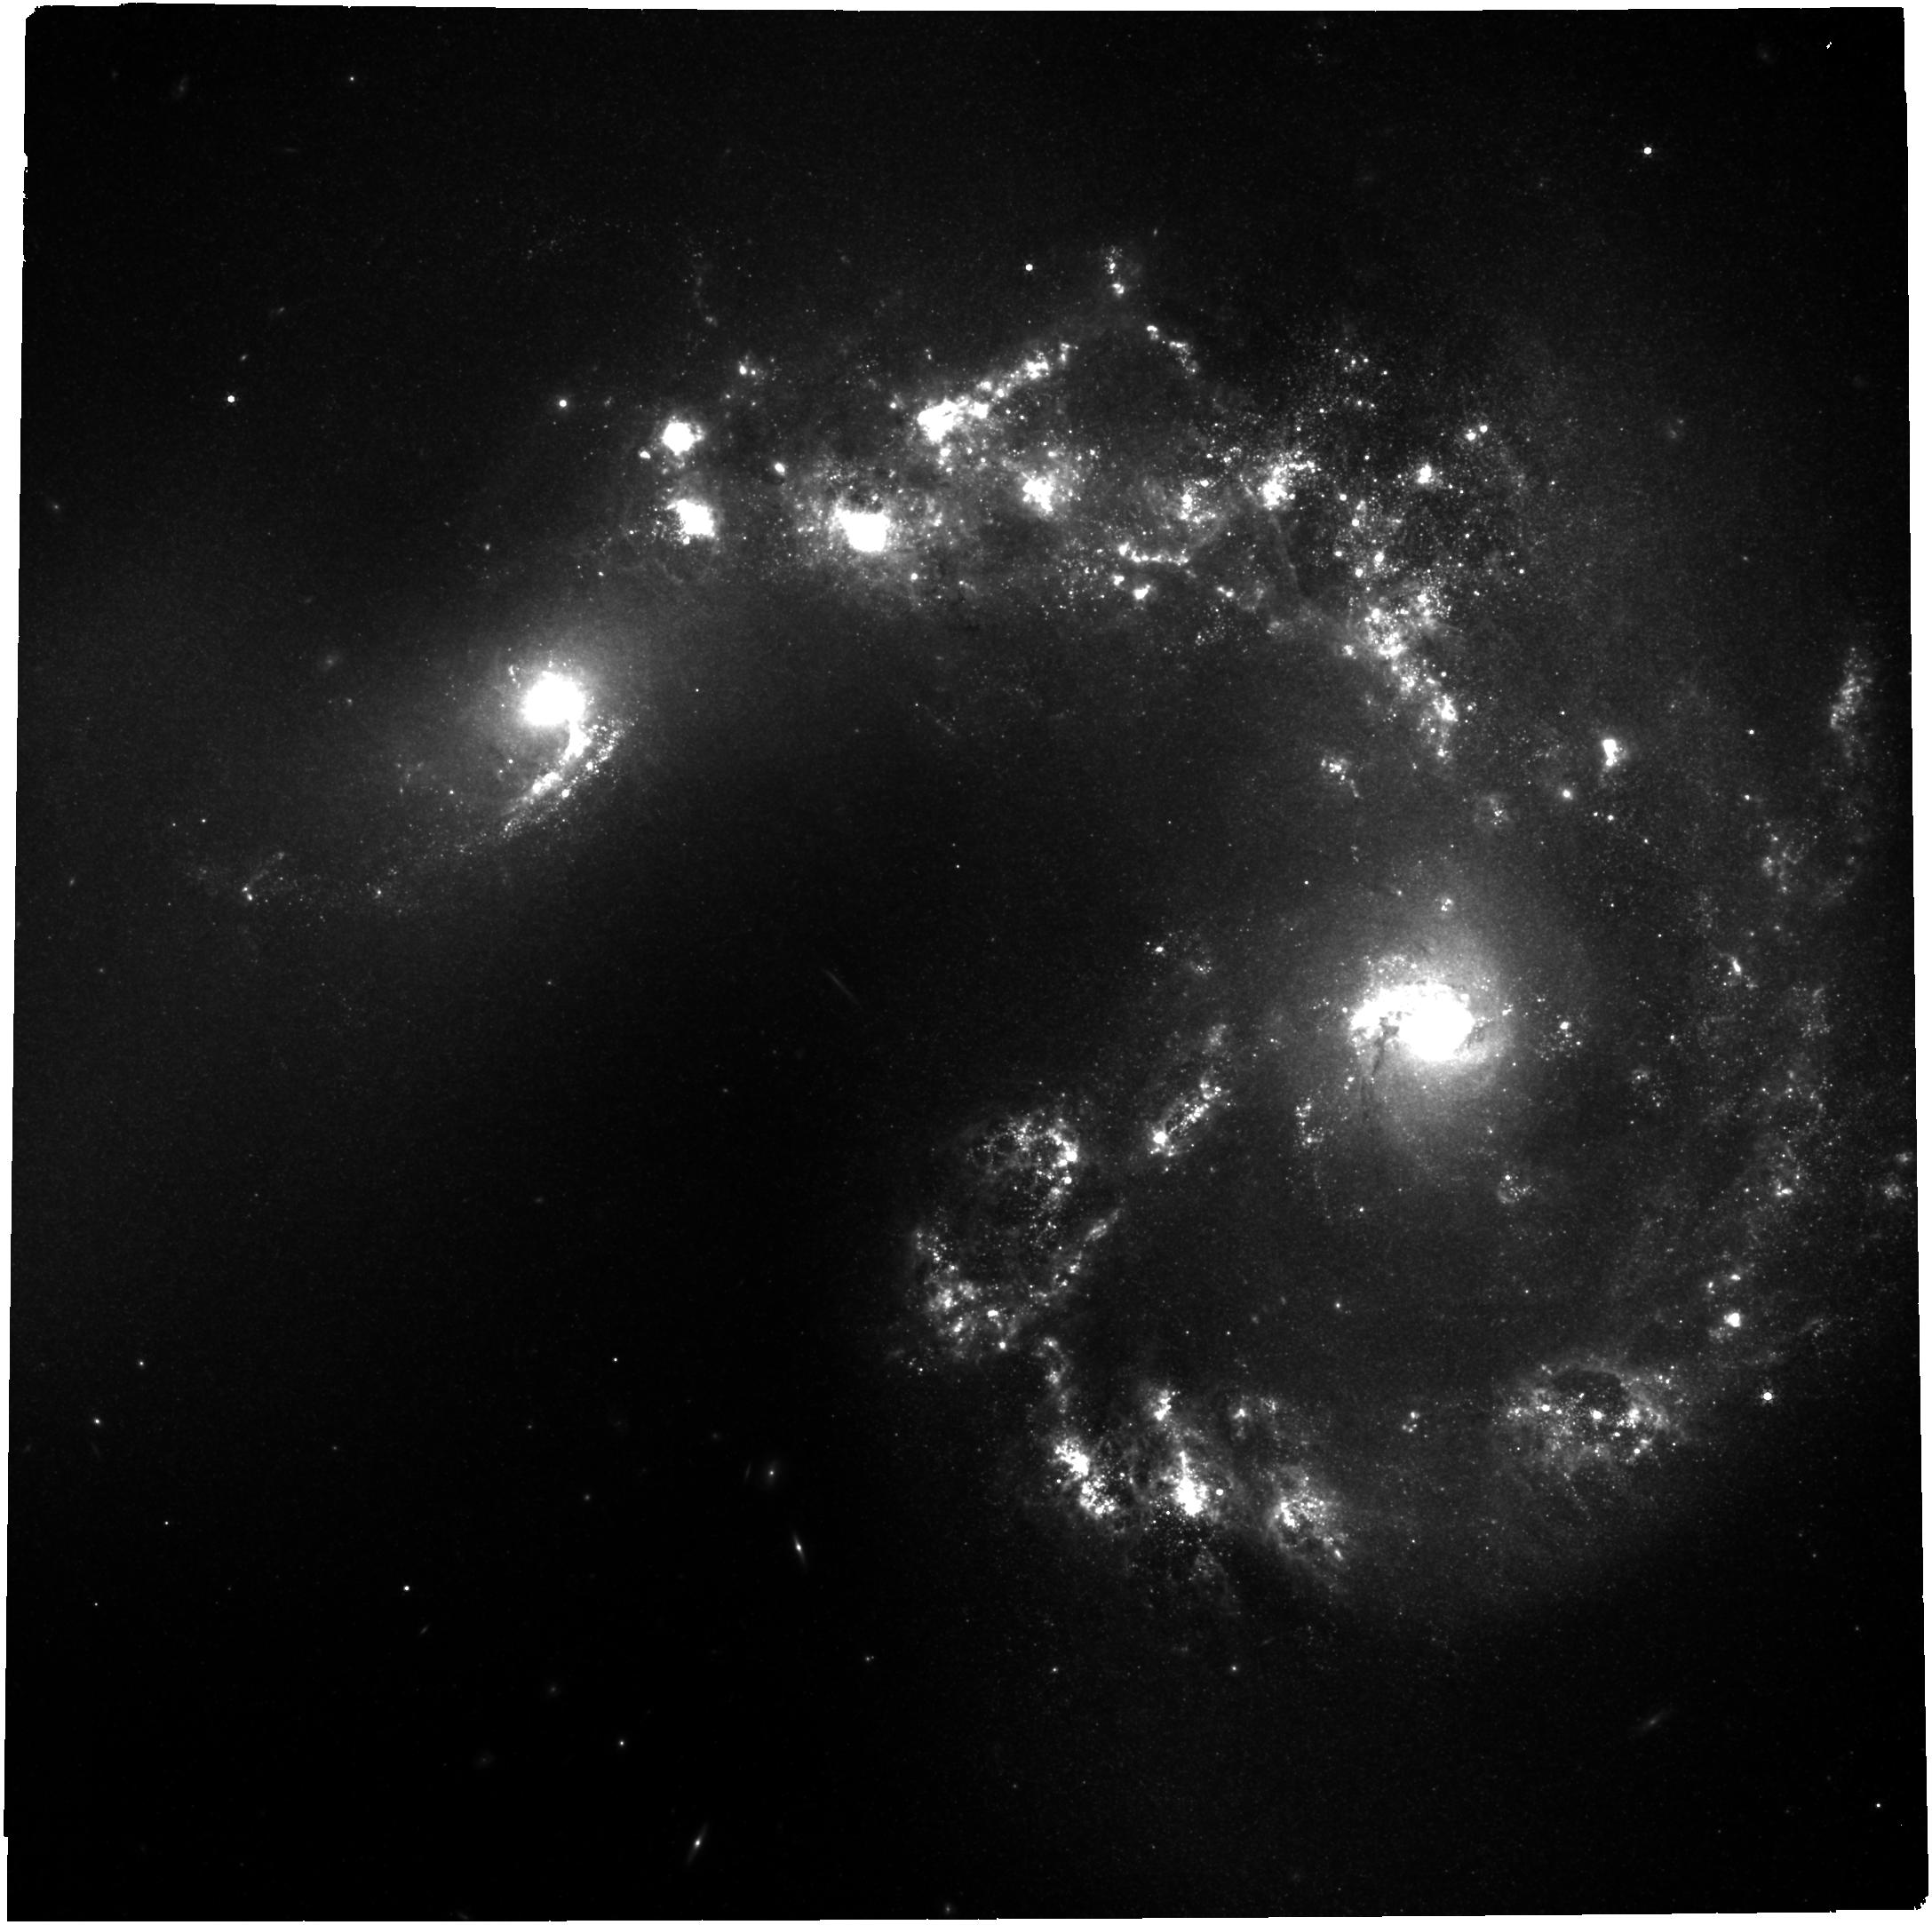
Target: ANTENNAE-NIRCAM. Instrument: NIRCAM. Filter: F335M. Exposure: 1 h. Observation ID: jw02581-o001_t001_nircam_clear-f335m

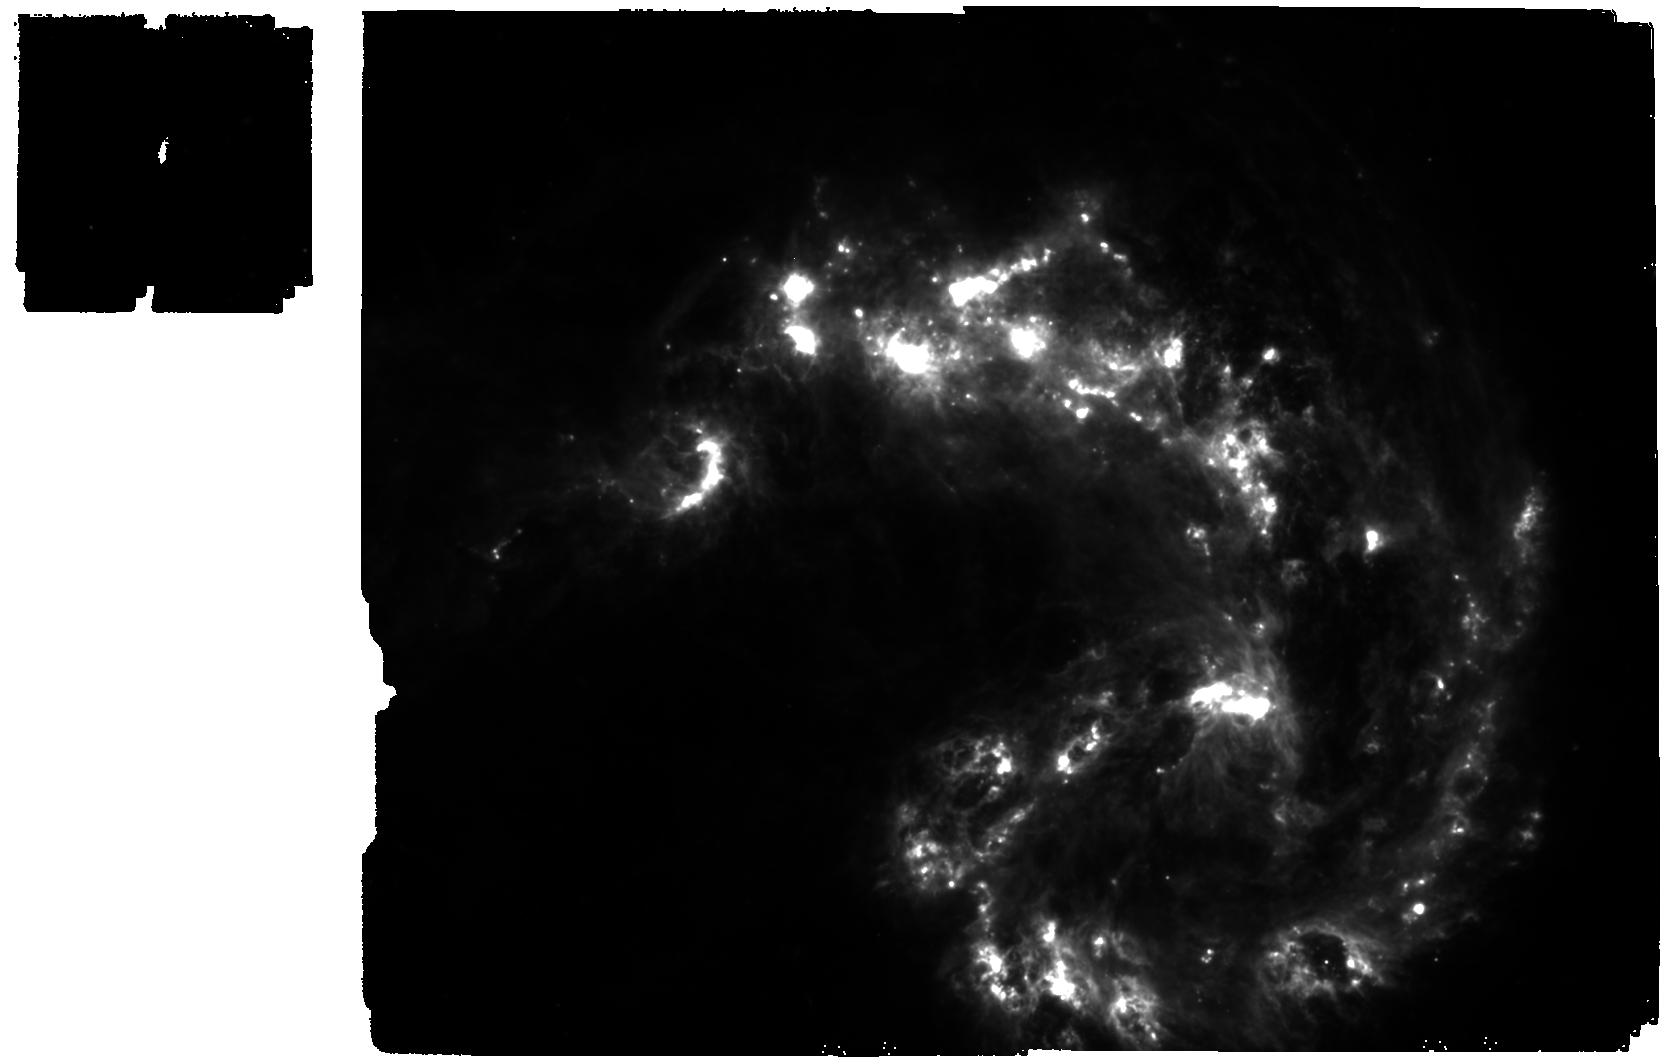
Target: ANTENNAE-MIRI. Instrument: MIRI. Filter: F770W. Exposure: 8 min. Observation ID: jw02581-o002_t002_miri_f770w

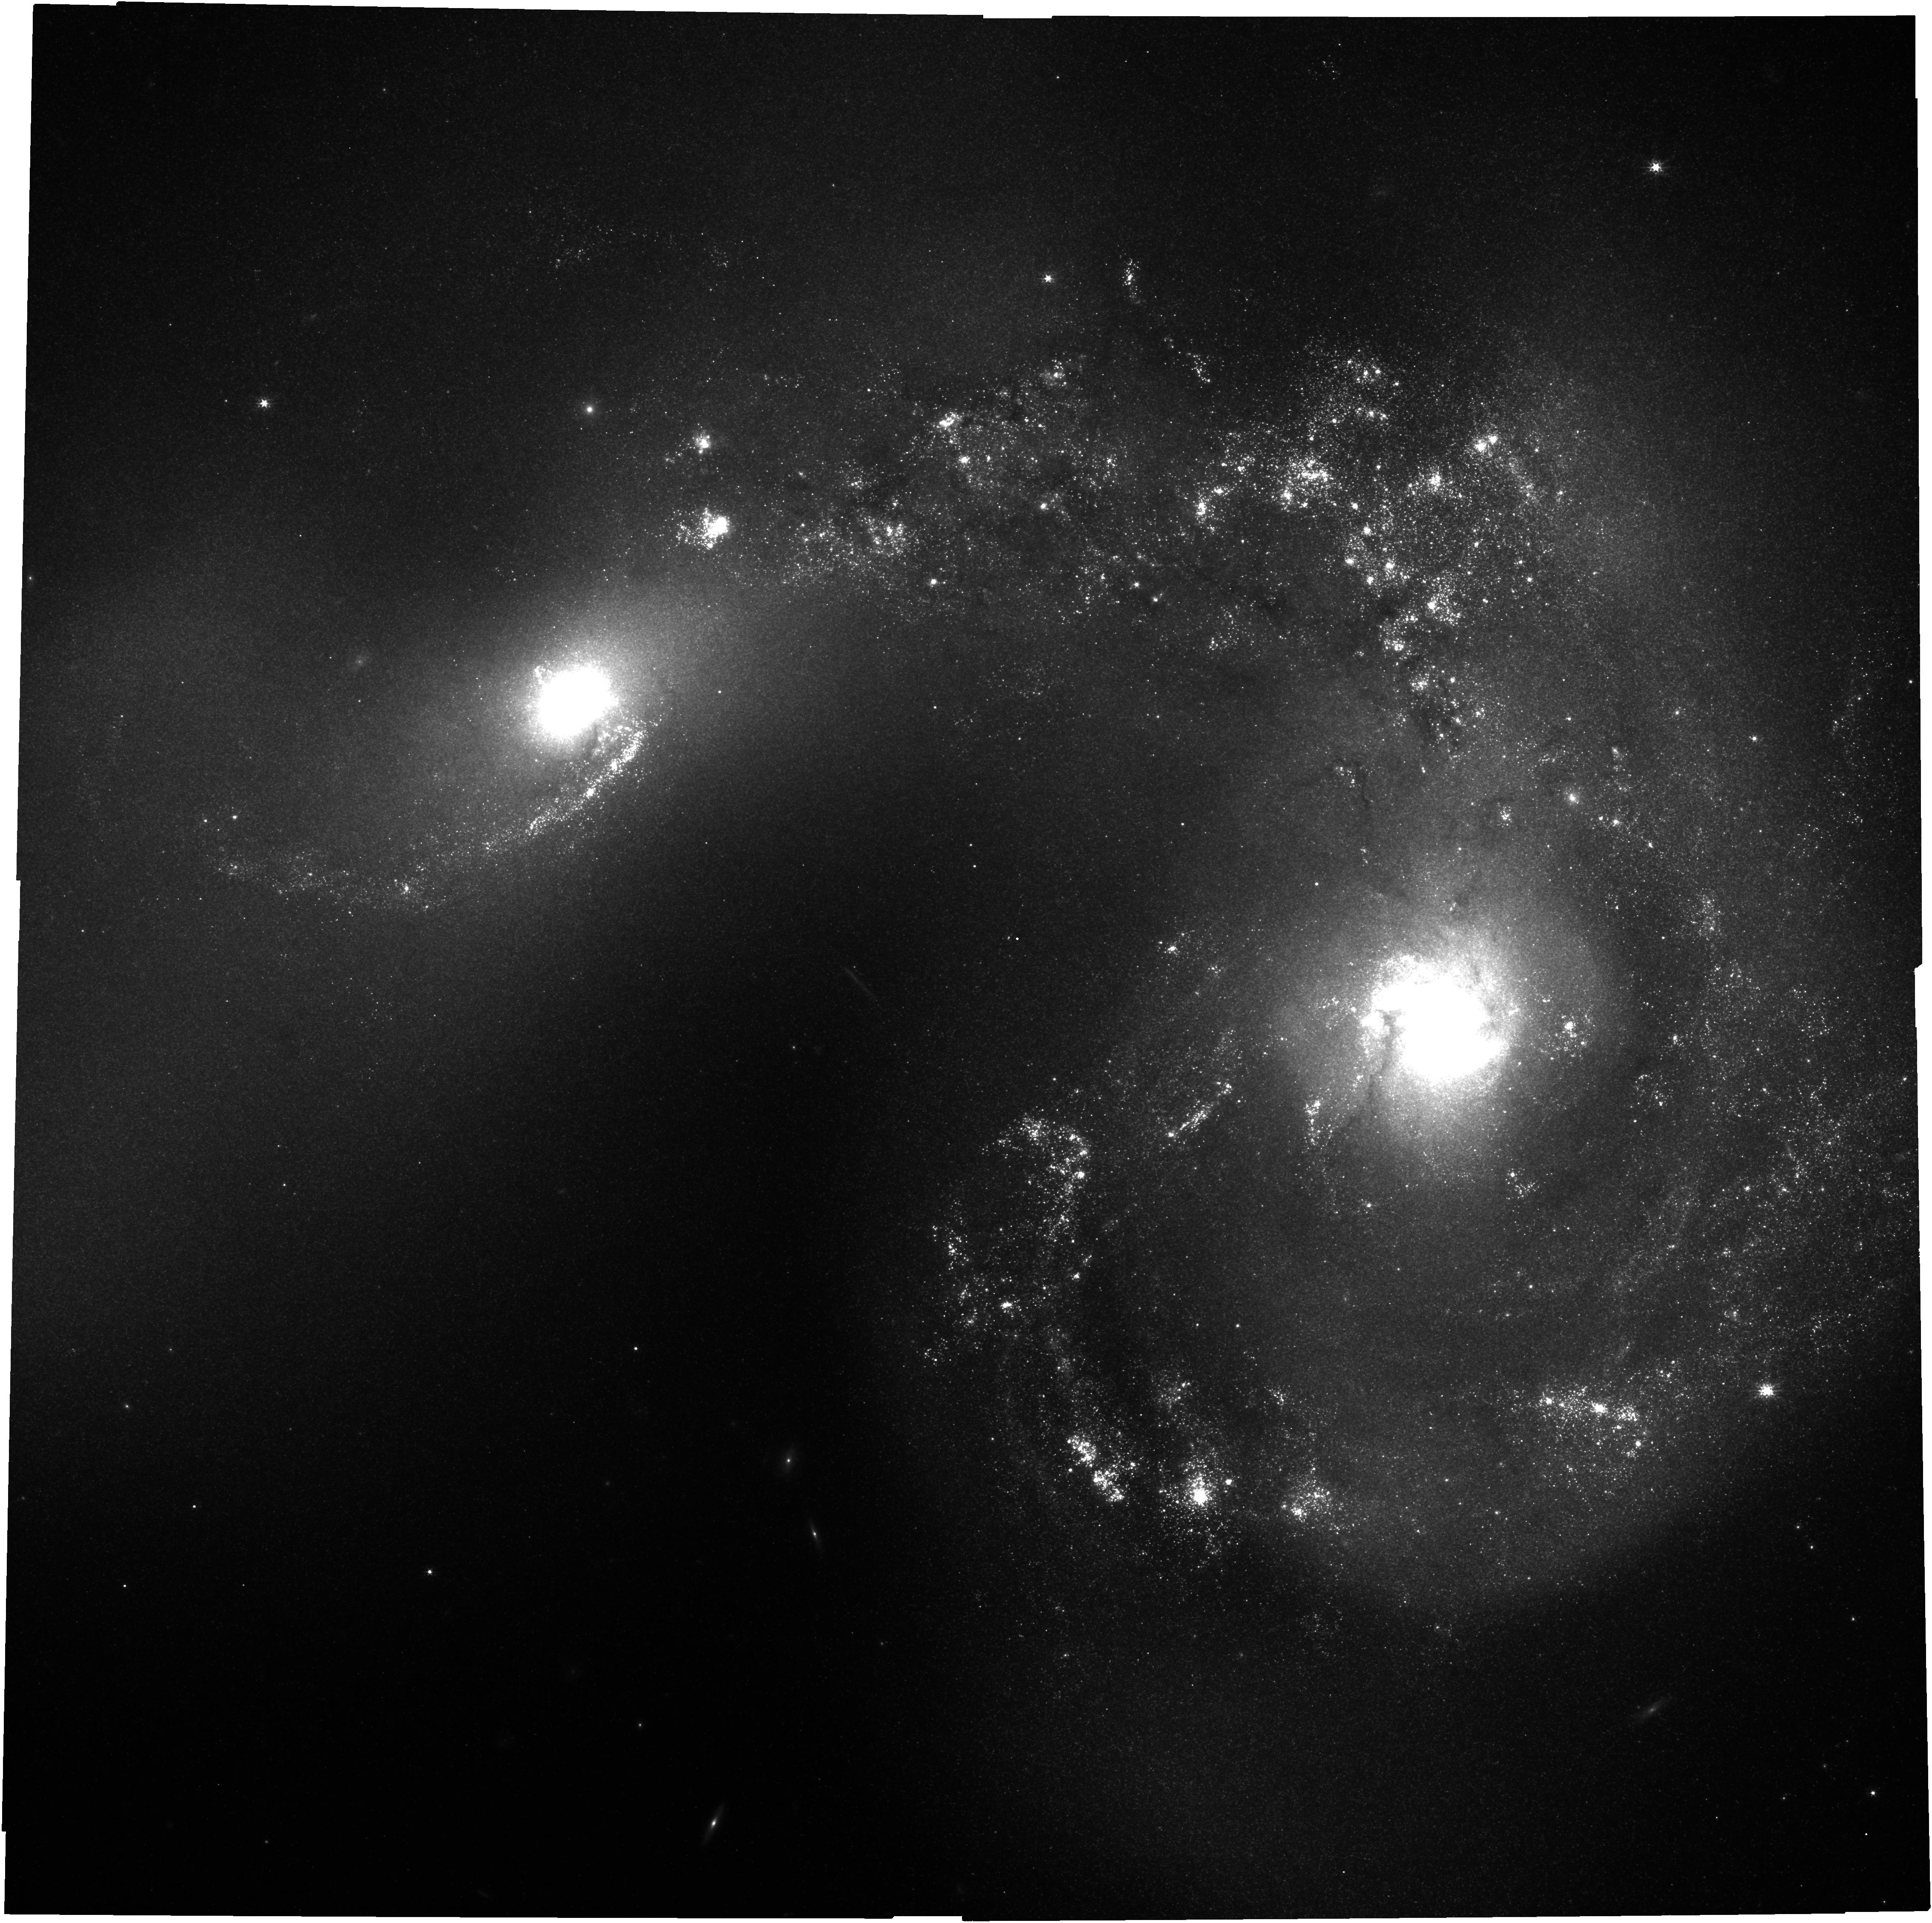
Target: ANTENNAE-NIRCAM. Instrument: NIRCAM. Filter: F150W. Exposure: 2.1 h. Observation ID: jw02581-o001_t001_nircam_clear-f150w

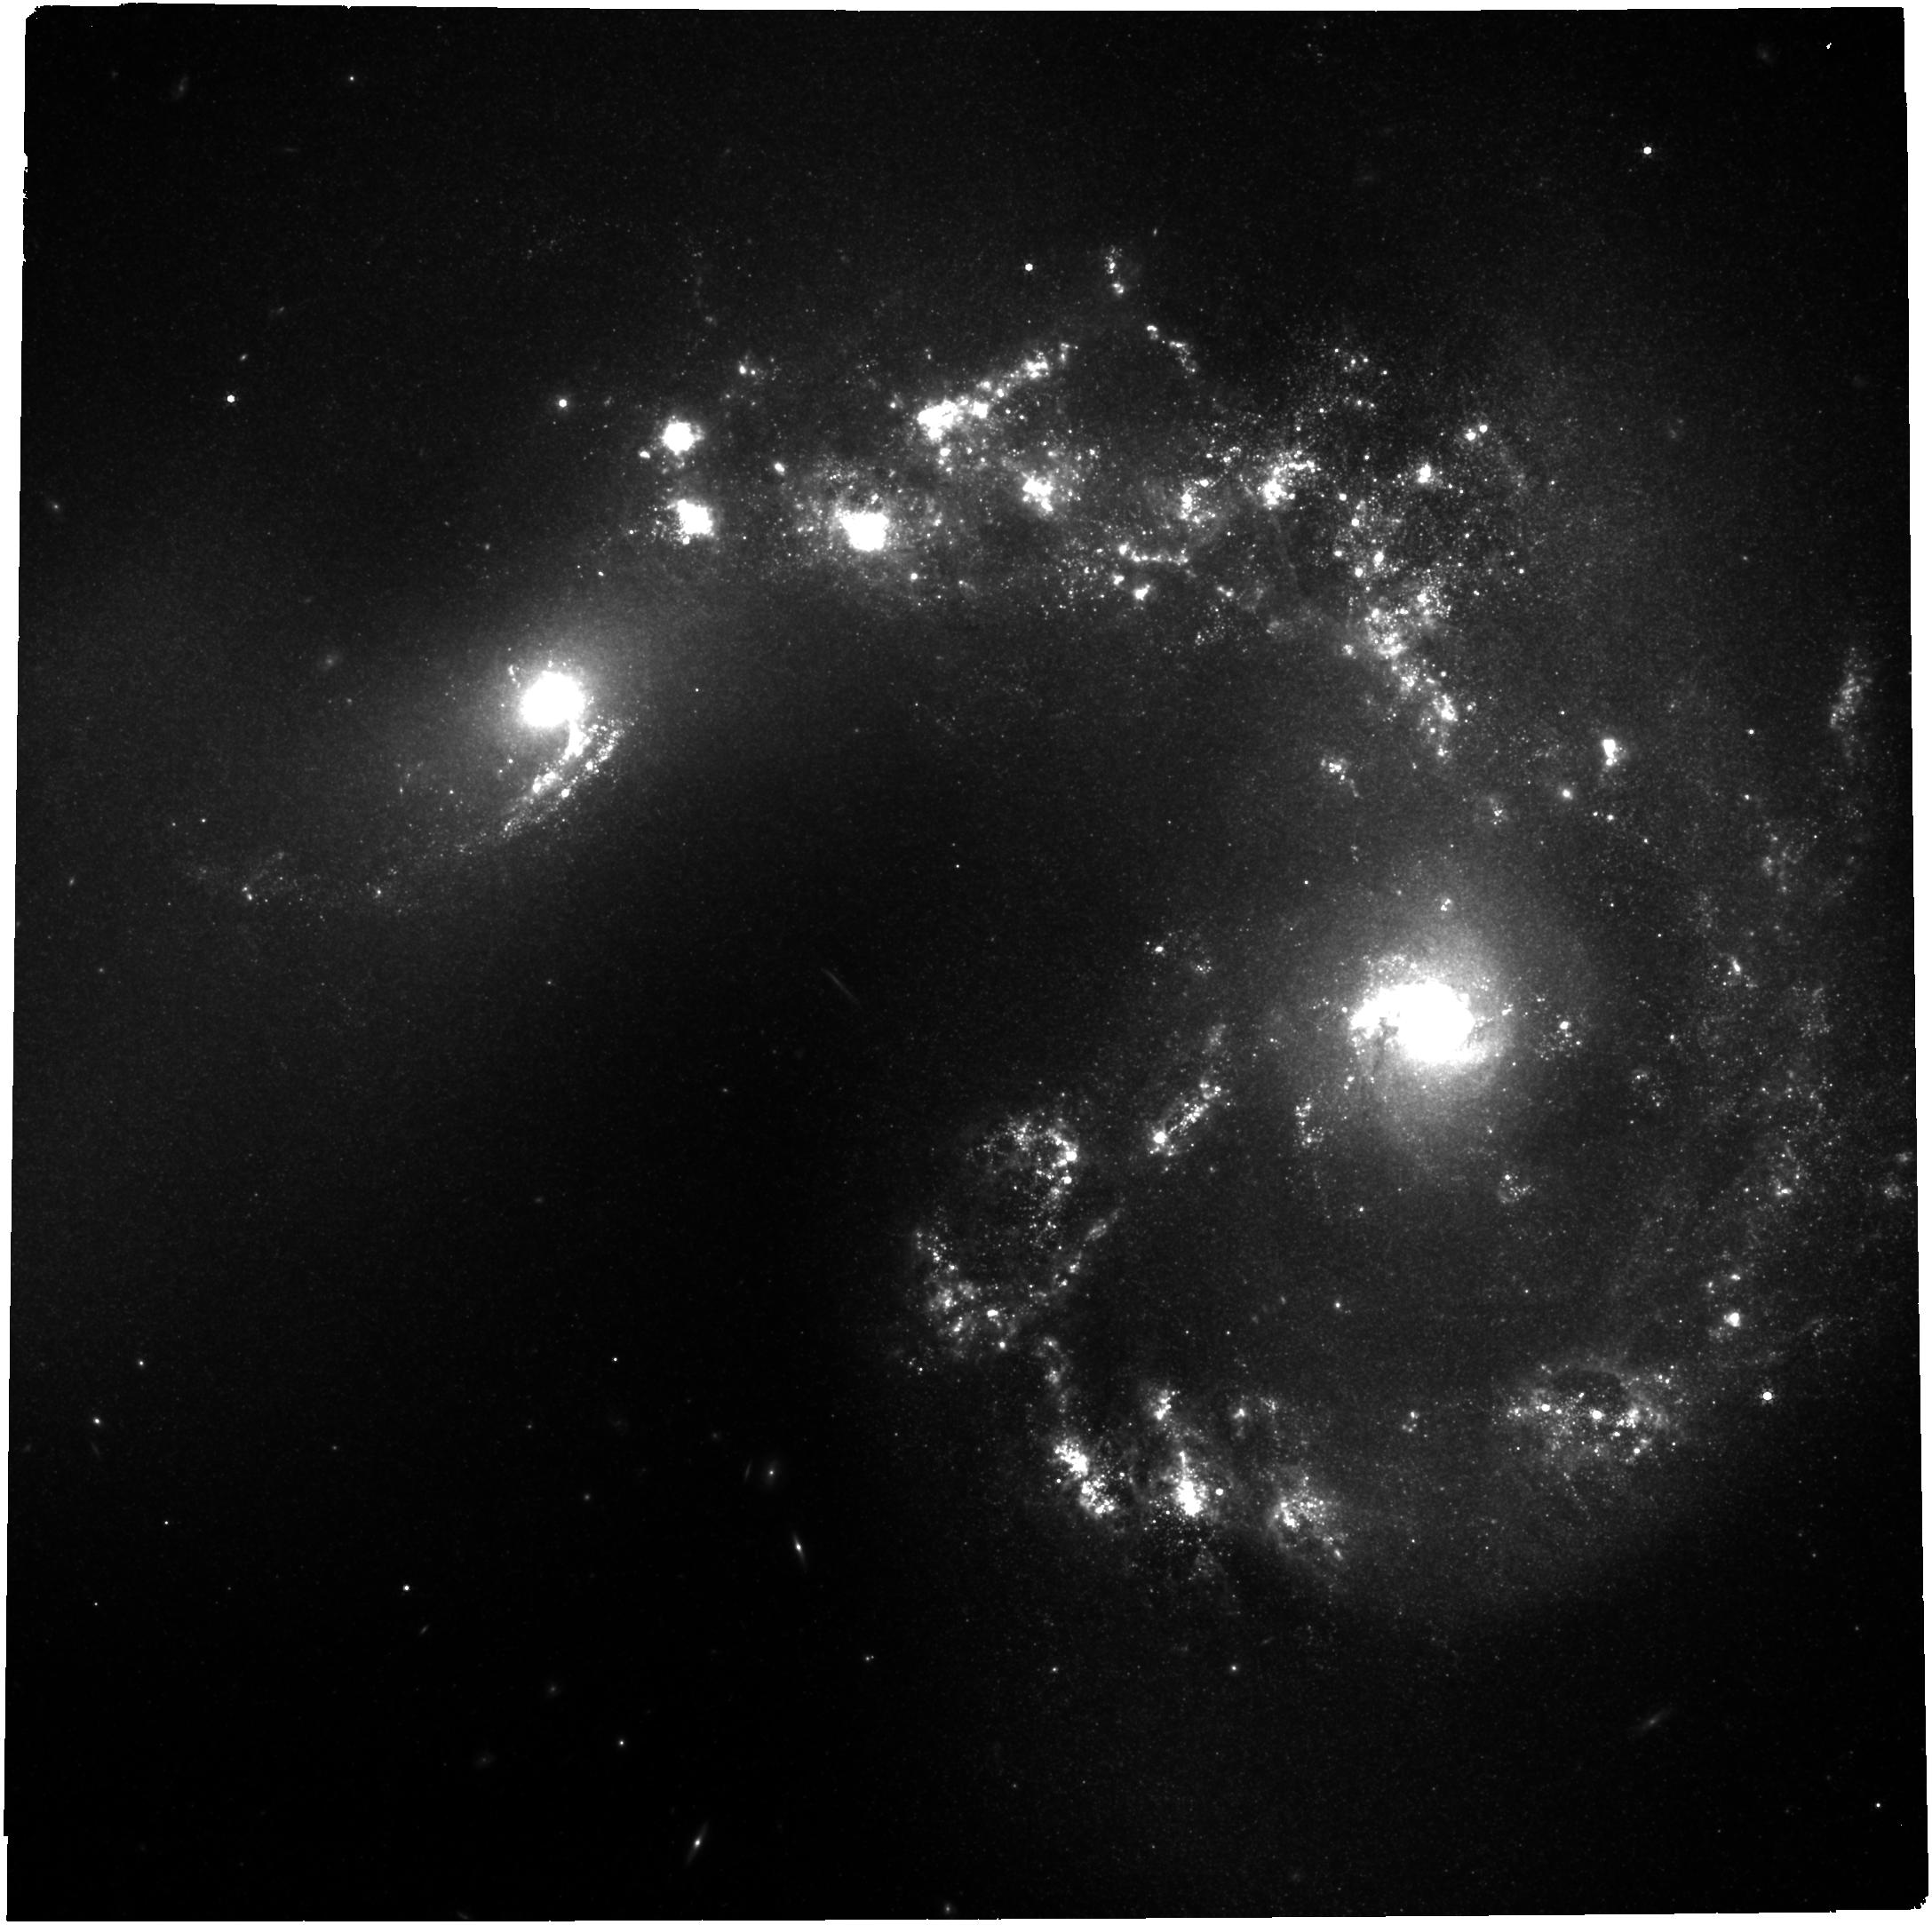
Target: ANTENNAE-NIRCAM. Instrument: NIRCAM. Filter: F360M. Exposure: 1 h. Observation ID: jw02581-o001_t001_nircam_clear-f360m

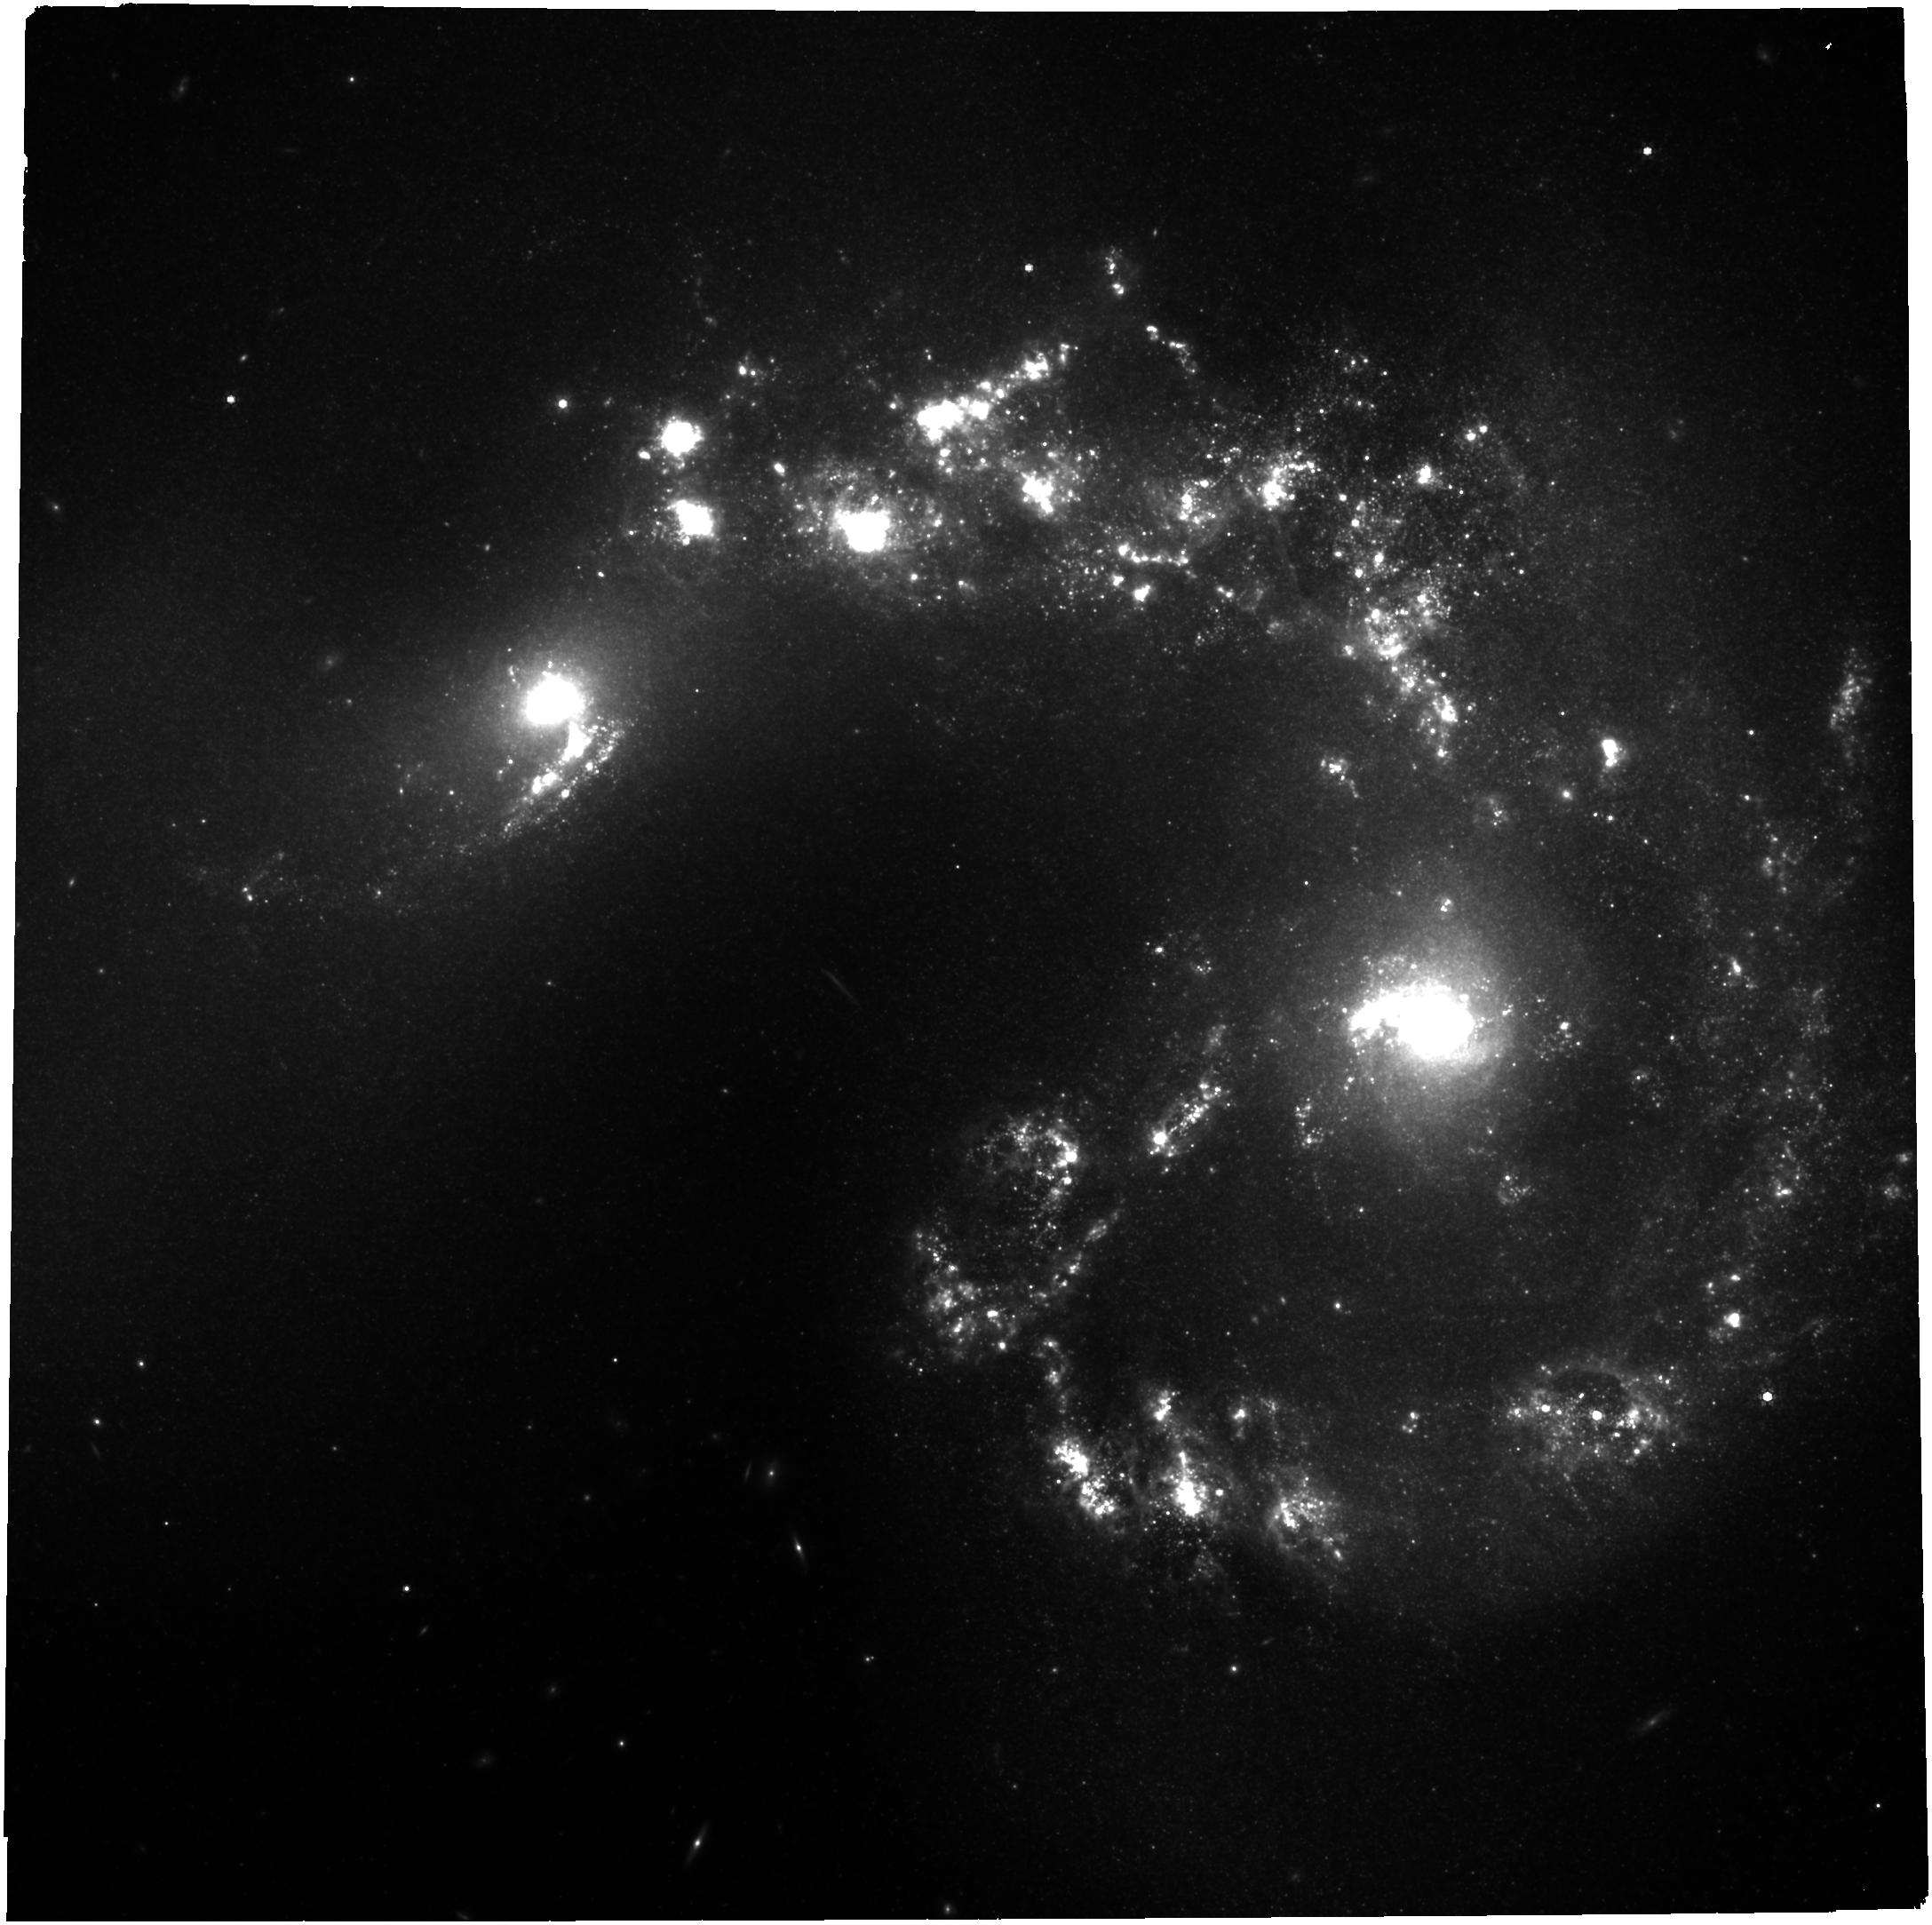
Target: ANTENNAE-NIRCAM. Instrument: NIRCAM. Filter: F410M. Exposure: 1 h. Observation ID: jw02581-o001_t001_nircam_clear-f410m

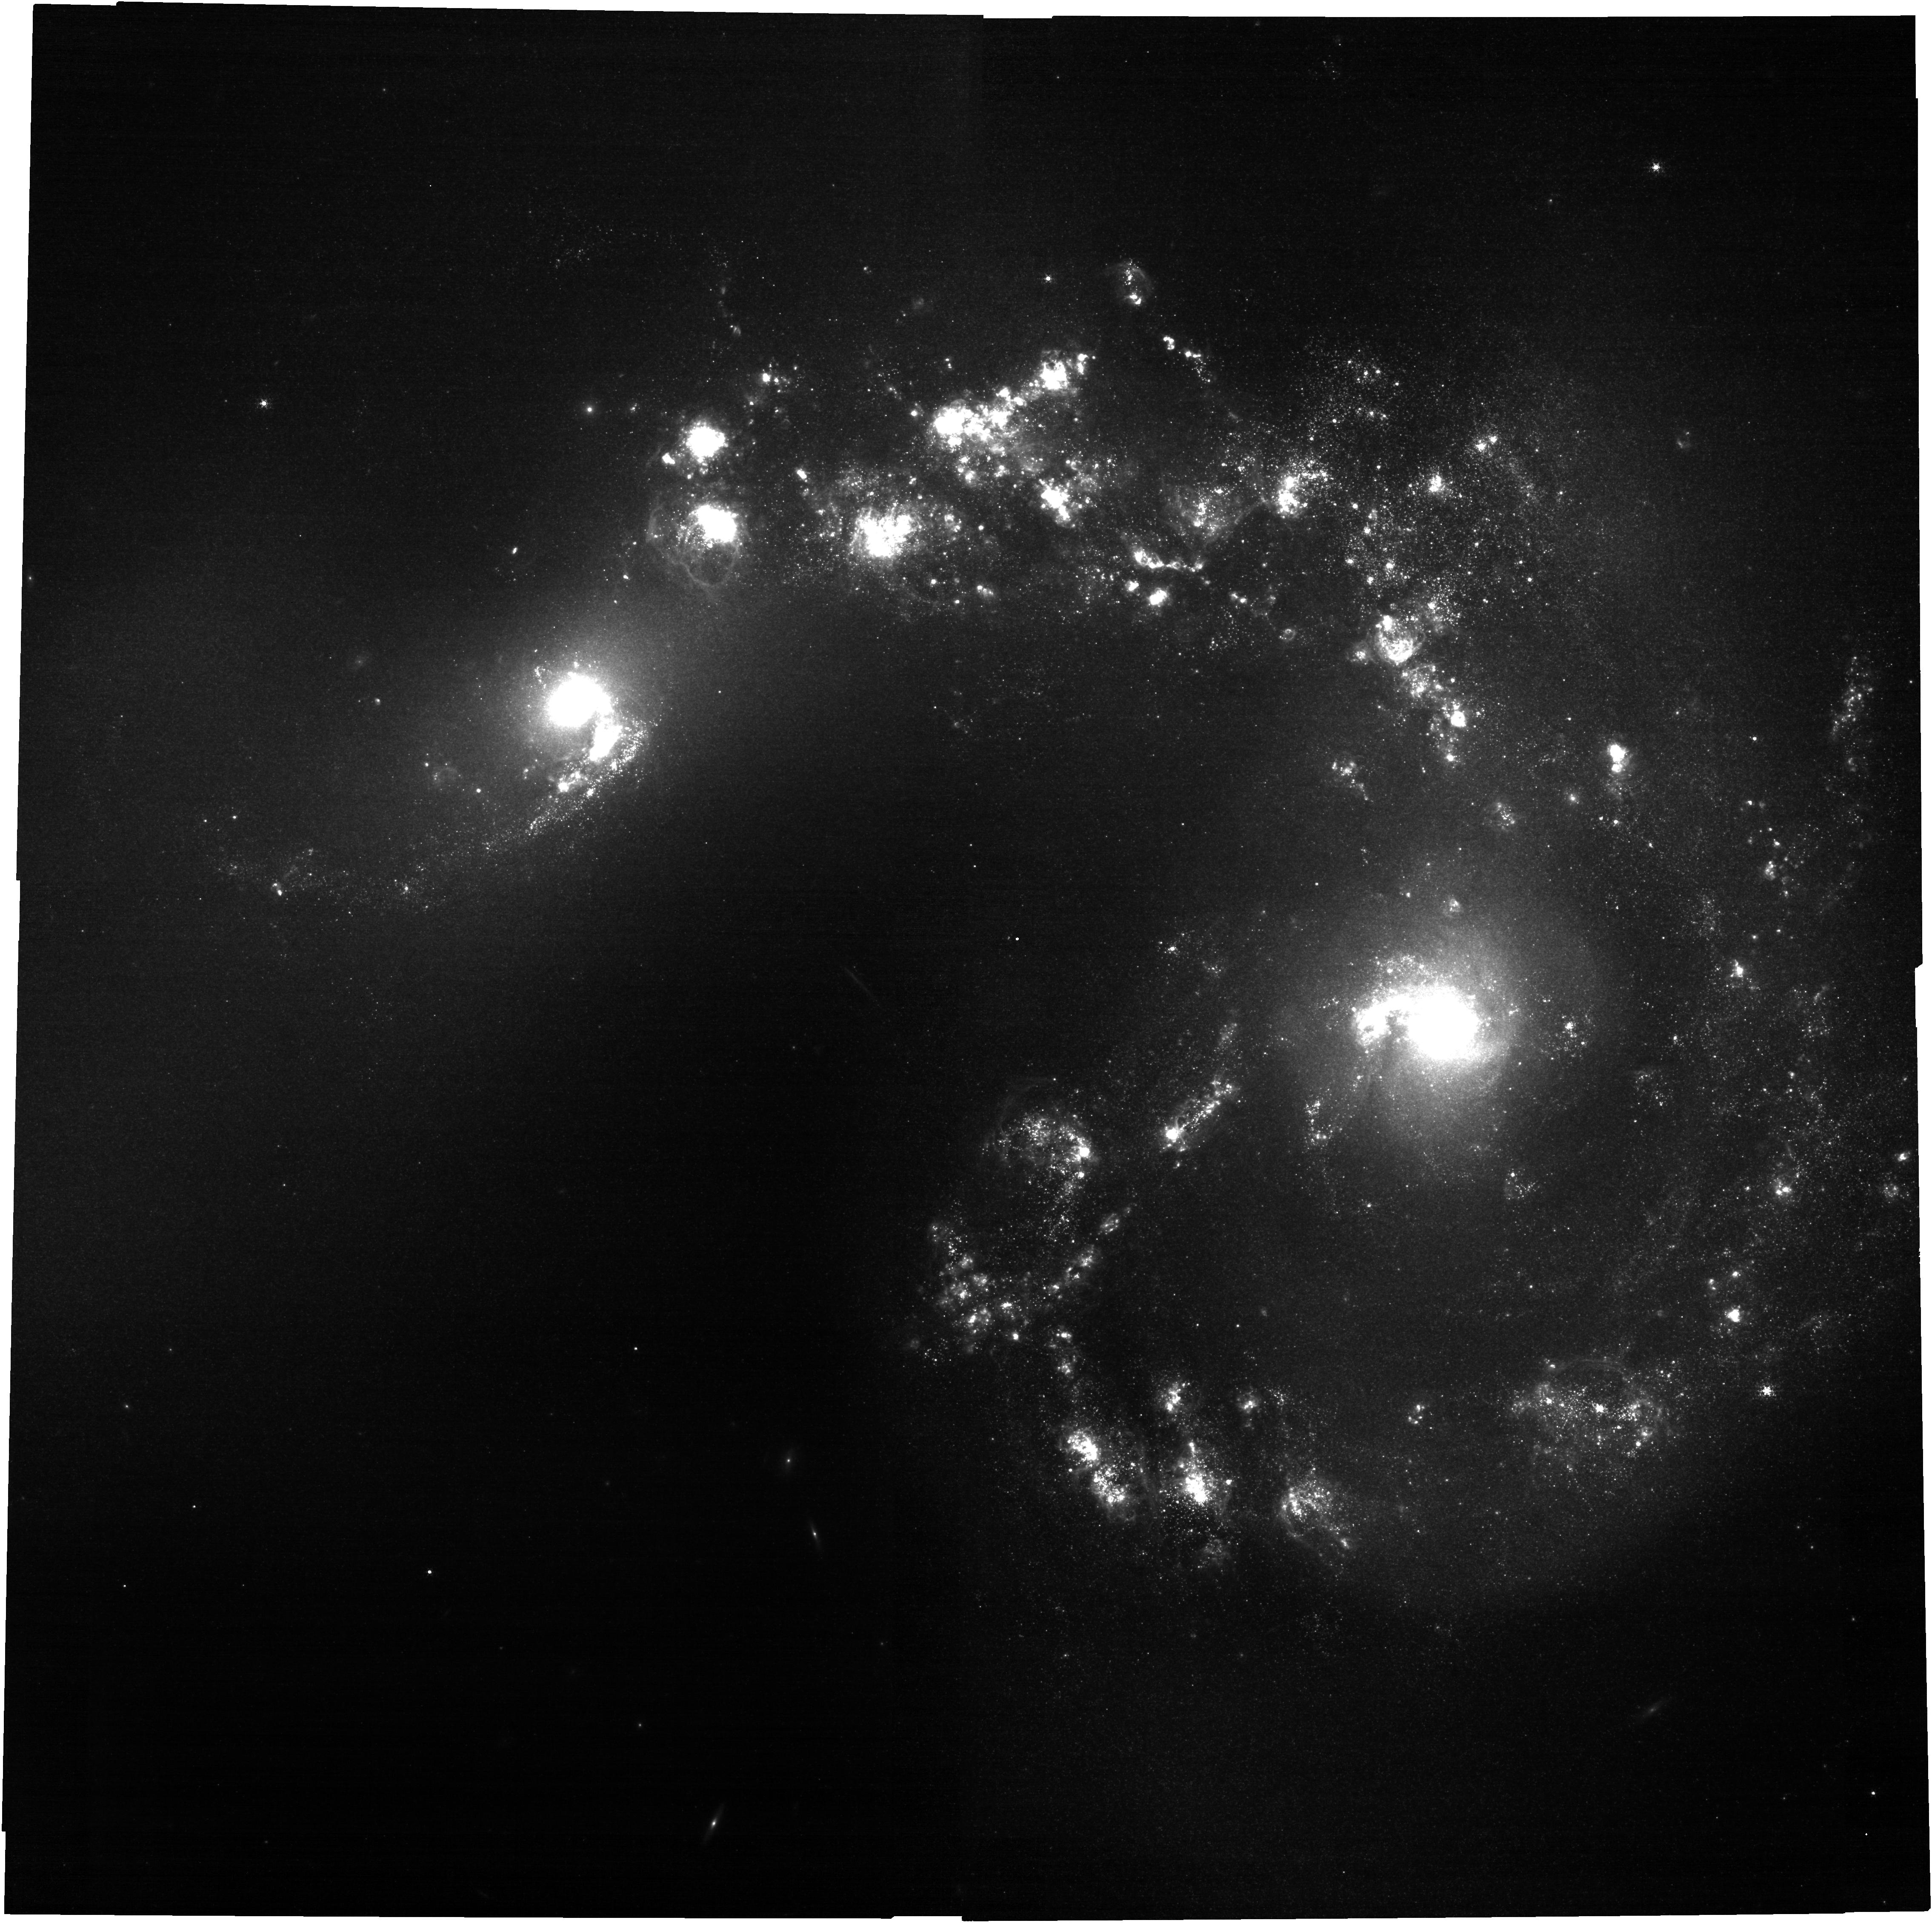
Target: ANTENNAE-NIRCAM. Instrument: NIRCAM. Filter: F187N. Exposure: 1 h. Observation ID: jw02581-o001_t001_nircam_clear-f187n

Come Out, Come Out, Wherever You Are: Seeking All the Massive Young Clusters Hidden in the Antennae (PI: Chandar, Rupali)

The so-called ‘overlap’ region of the nearby merging Antennae galaxies provides a unique laboratory to study the formation of young globular clusters. While Hubble has already revealed some of these massive young clusters in the optical and near-infrared, the vast majority remain hidden behind large amounts of dust which reach extinction values as high as Av~30 mag. JWST now enables the characterization (ages/masses) of essentially ALL deeply buried young (<10 Myr), massive (>10,000 Msun) clusters in the dusty overlap region for the first time, using NIRCam & MIRI imaging. From the resulting complete catalog of young massive clusters (including optically selected ones from HST), we will determine the fraction of stars formed in clusters & construct and fit the initial cluster mass function. The results will be compared with predictions from hydrodynamic simulations which use a large range of prescriptions for star formation and stellar feedback in galaxy mergers. A comparison between the mass function of clusters and molecular clouds detected in available ALMA observations will yield estimates of the star cluster formation efficiency. Maps of 3.3 to 7.7 micron PAH emission will help diagnose grain sizes in this extreme star-forming environment. The strong IR emission from luminous infrared galaxies (LIRGs) usually comes from a combination of star formation and an accreting AGN; the Antennae present a unique case where the IR emission is driven only by star formation. This system therefore provides a critical bridge between star formation processes in normal (disk) galaxies, and the more intensely star-forming galaxies commonly found in the young and distant universe.